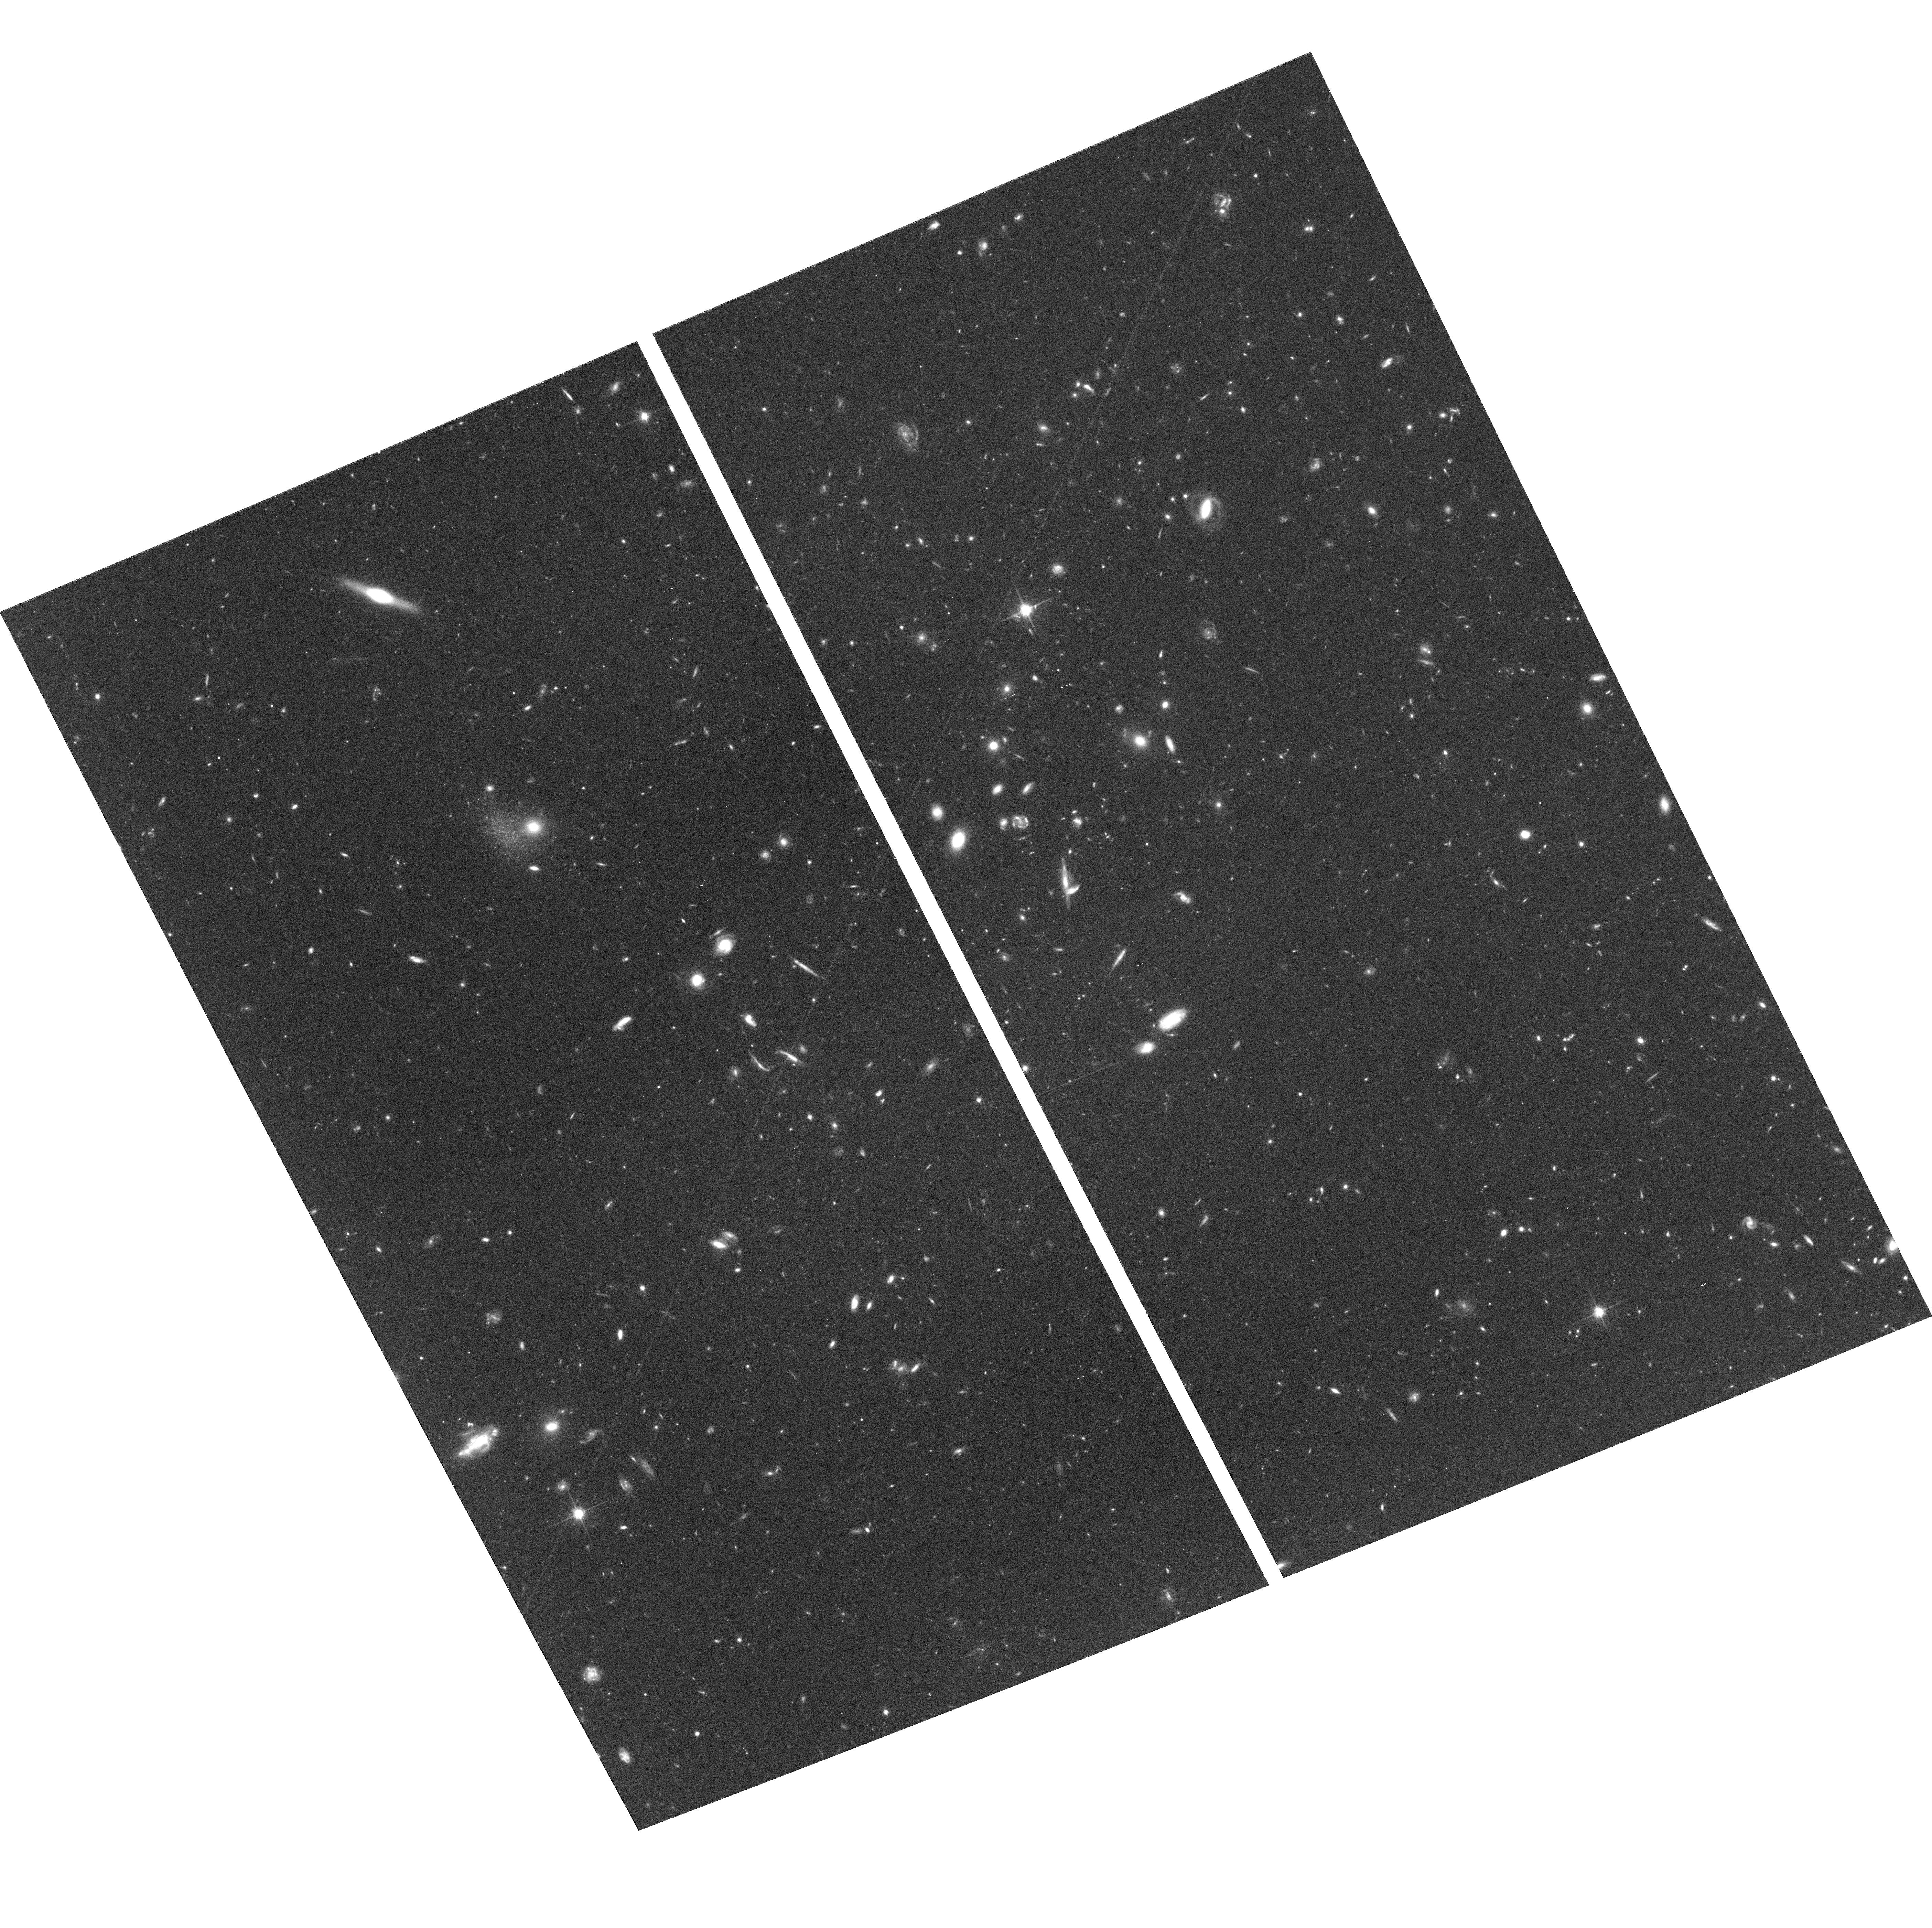
Target: VIRGO-ICFIELD3
Instrument: ACS/WFC
Filter: F814W
Exposure: 1.4 h
Observation ID: hst_10131_04_acs_wfc_f814w_j8zd04

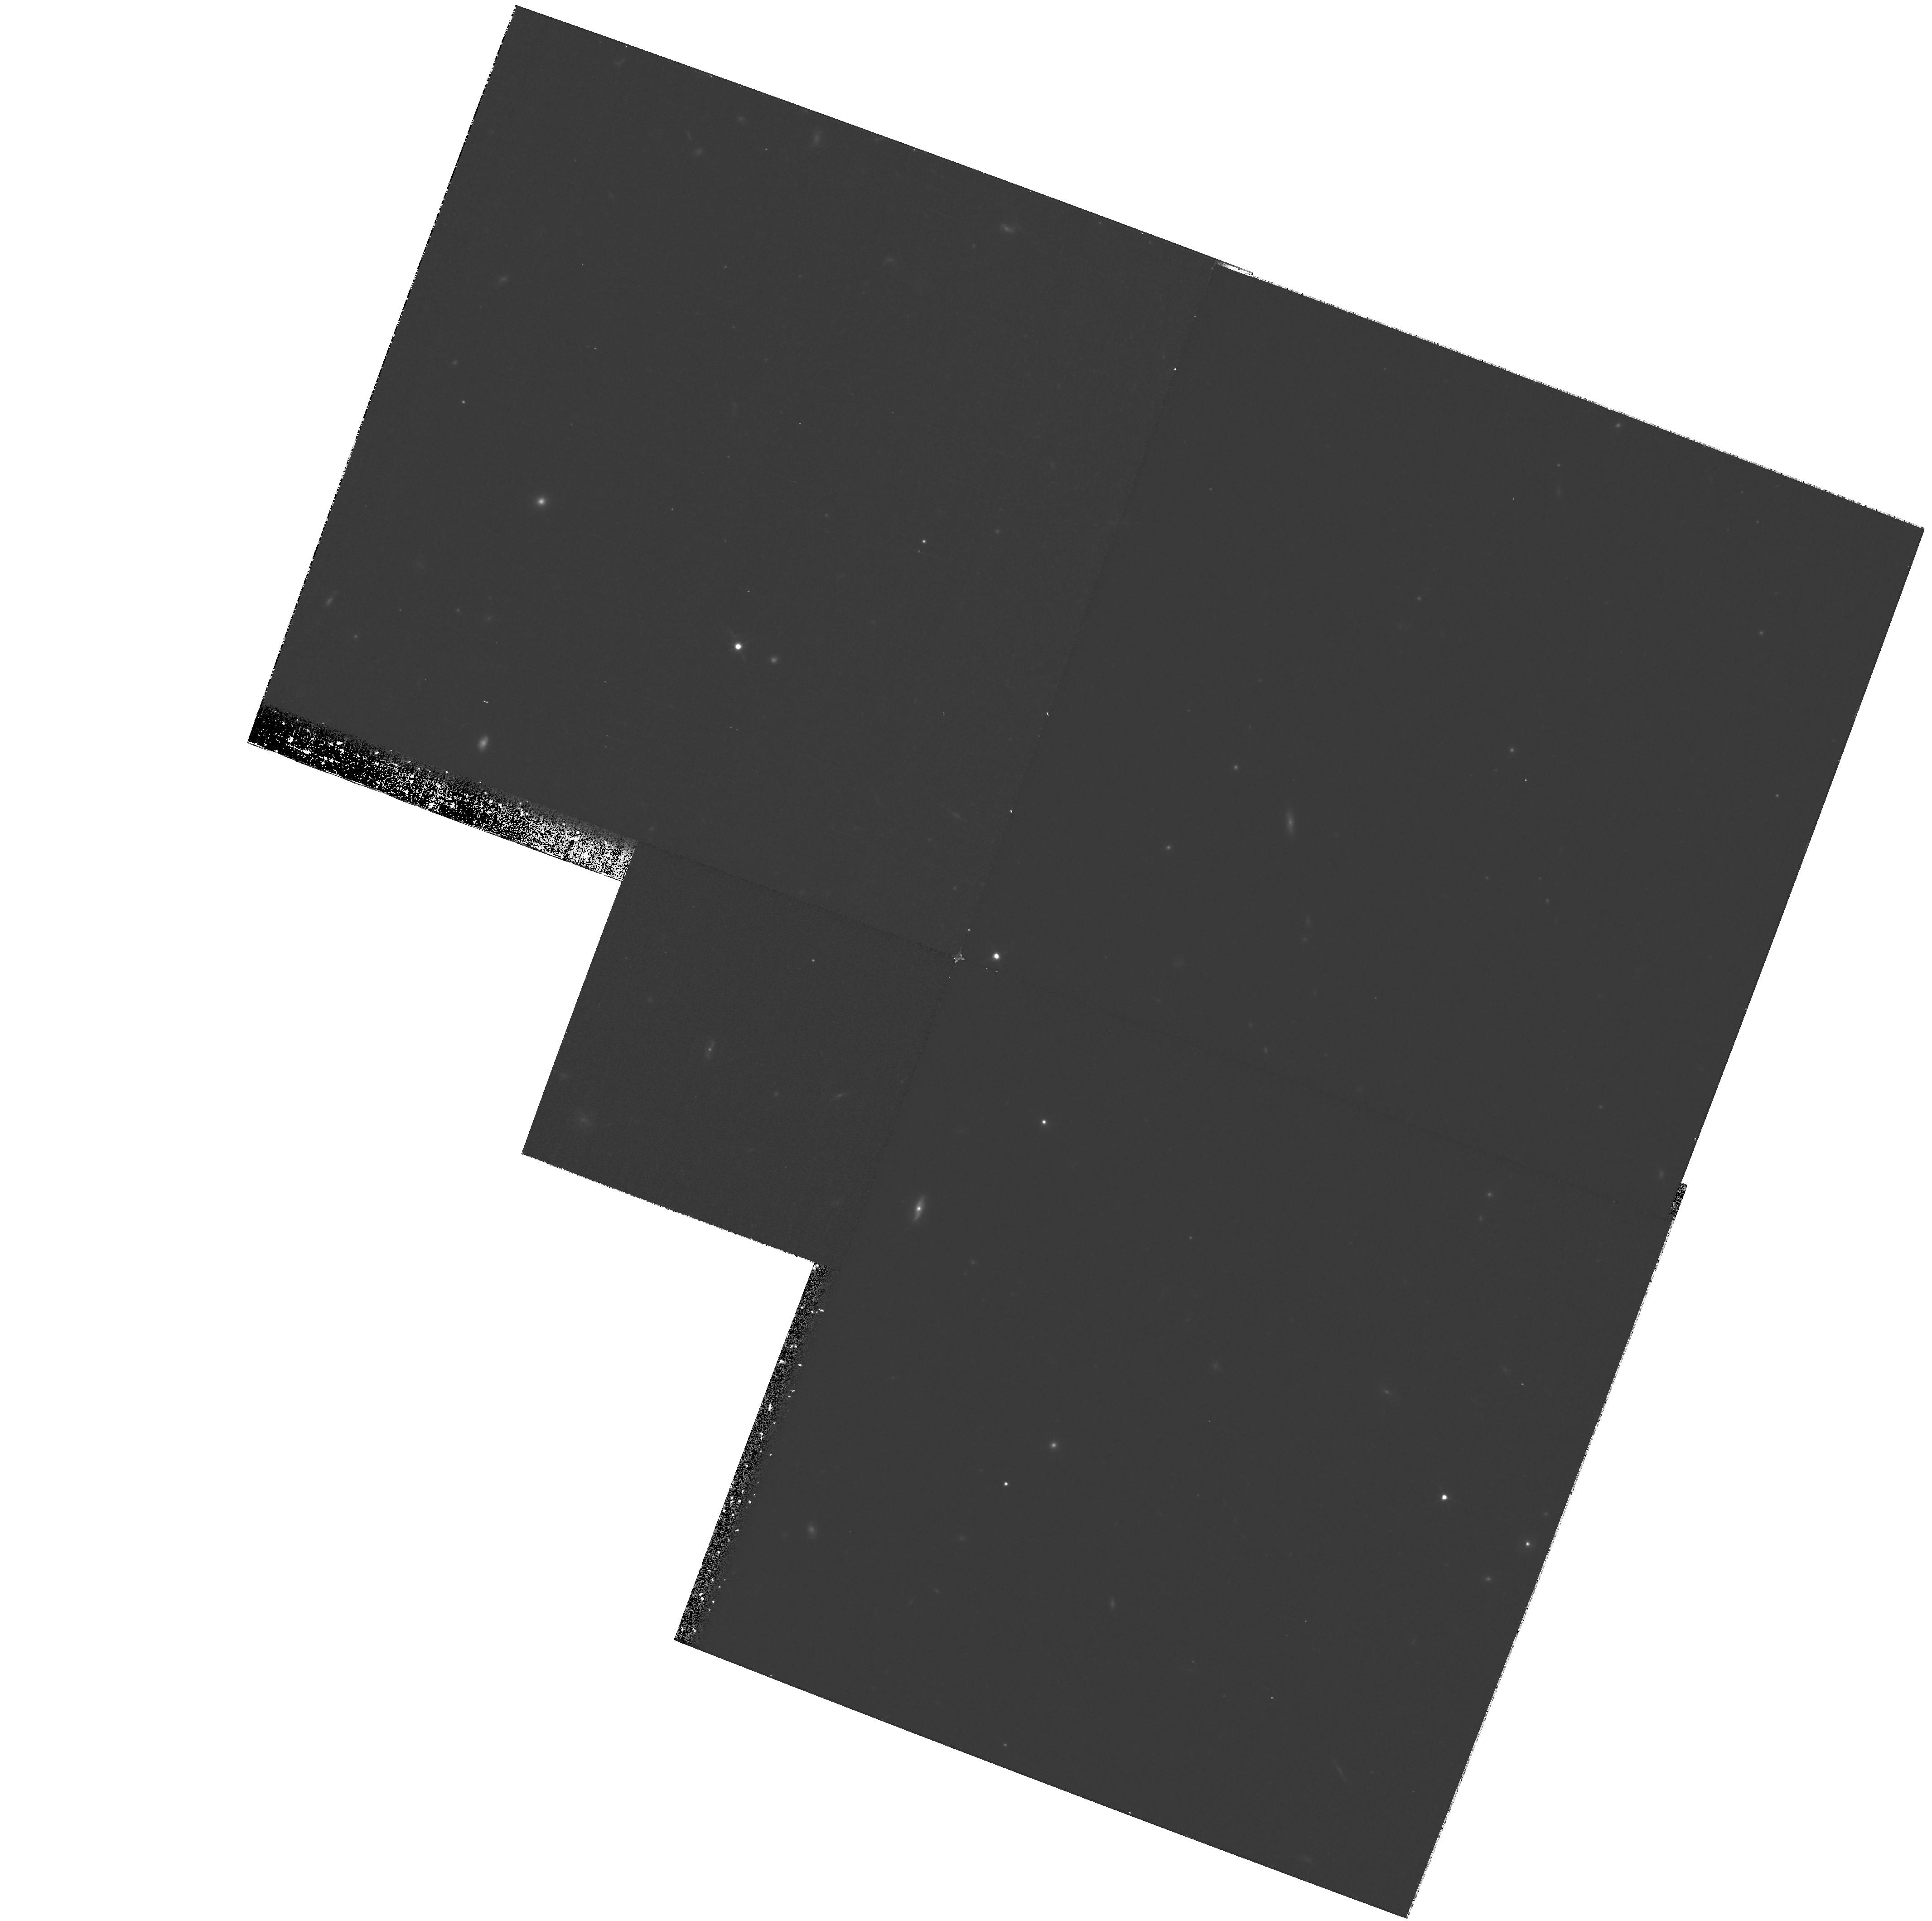
Target: field at RA 187.077°, Dec 12.462°
Instrument: WFPC2/PC
Filter: F814W
Exposure: 1.1 h
Observation ID: hst_10131_11_wfpc2_pc_f814w_u8zd11

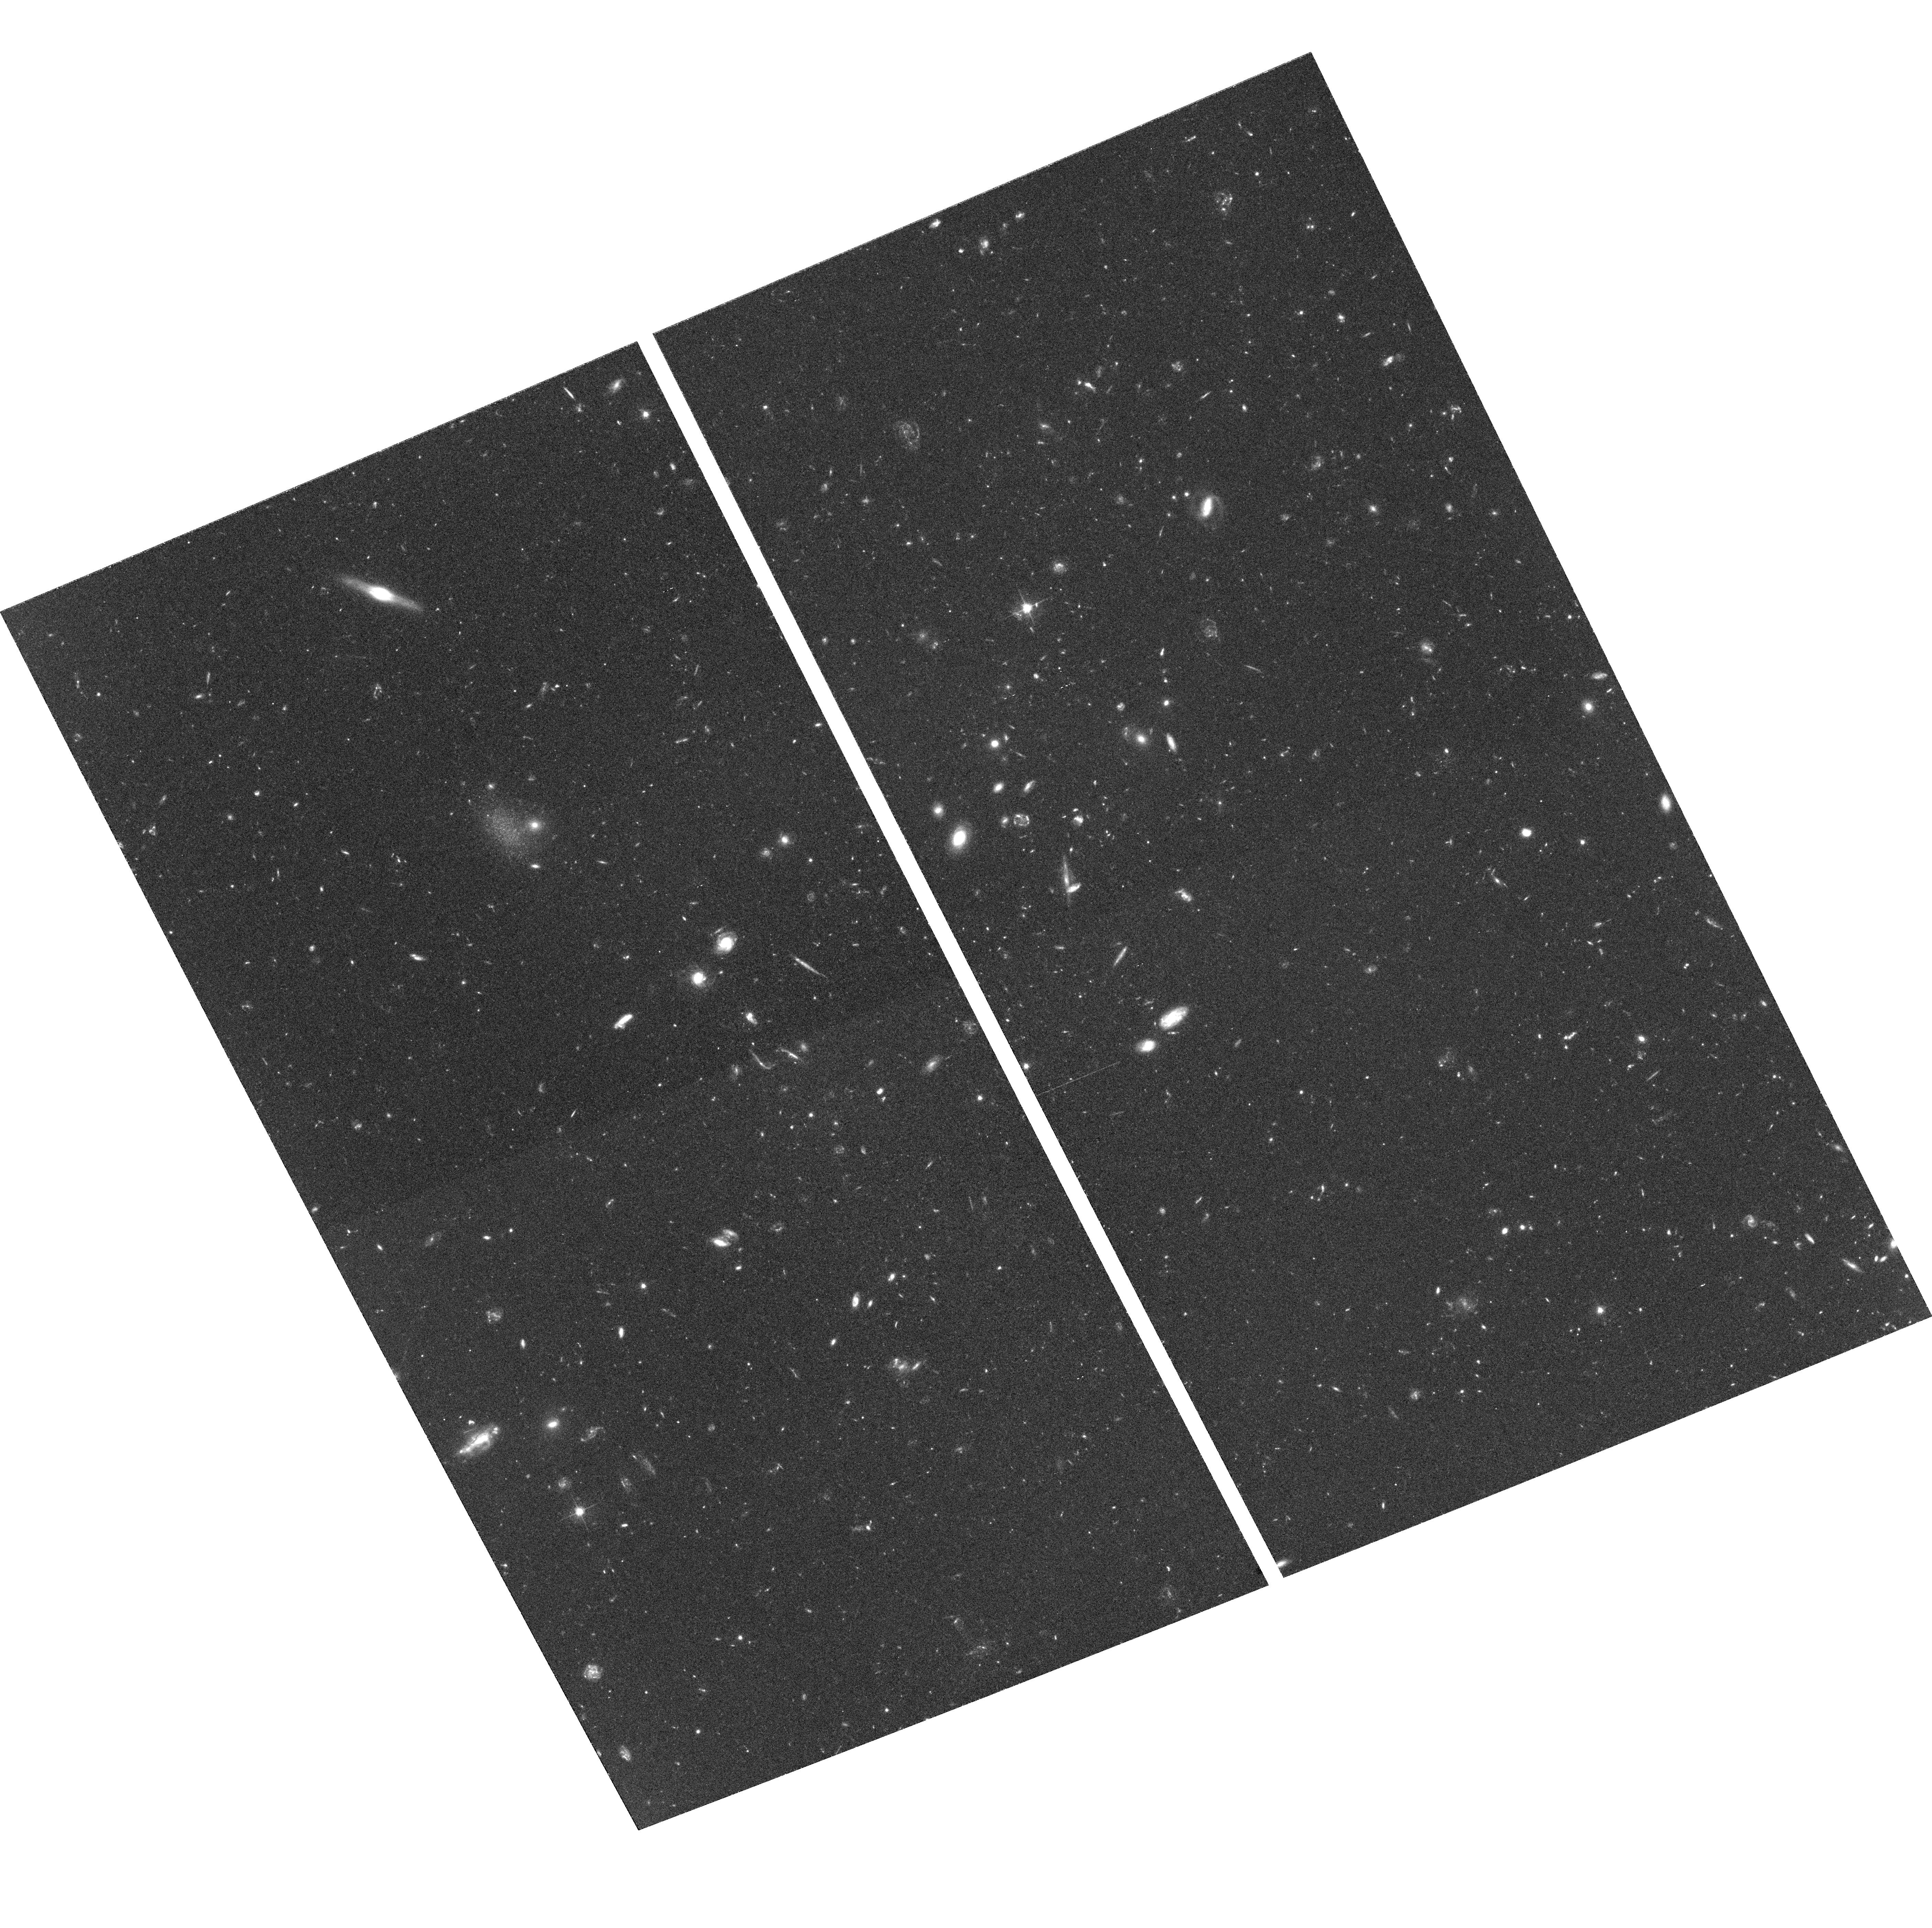
Target: VIRGO-ICFIELD3
Instrument: ACS/WFC
Filter: F606W
Exposure: 1.4 h
Observation ID: hst_10131_18_acs_wfc_f606w_j8zd18

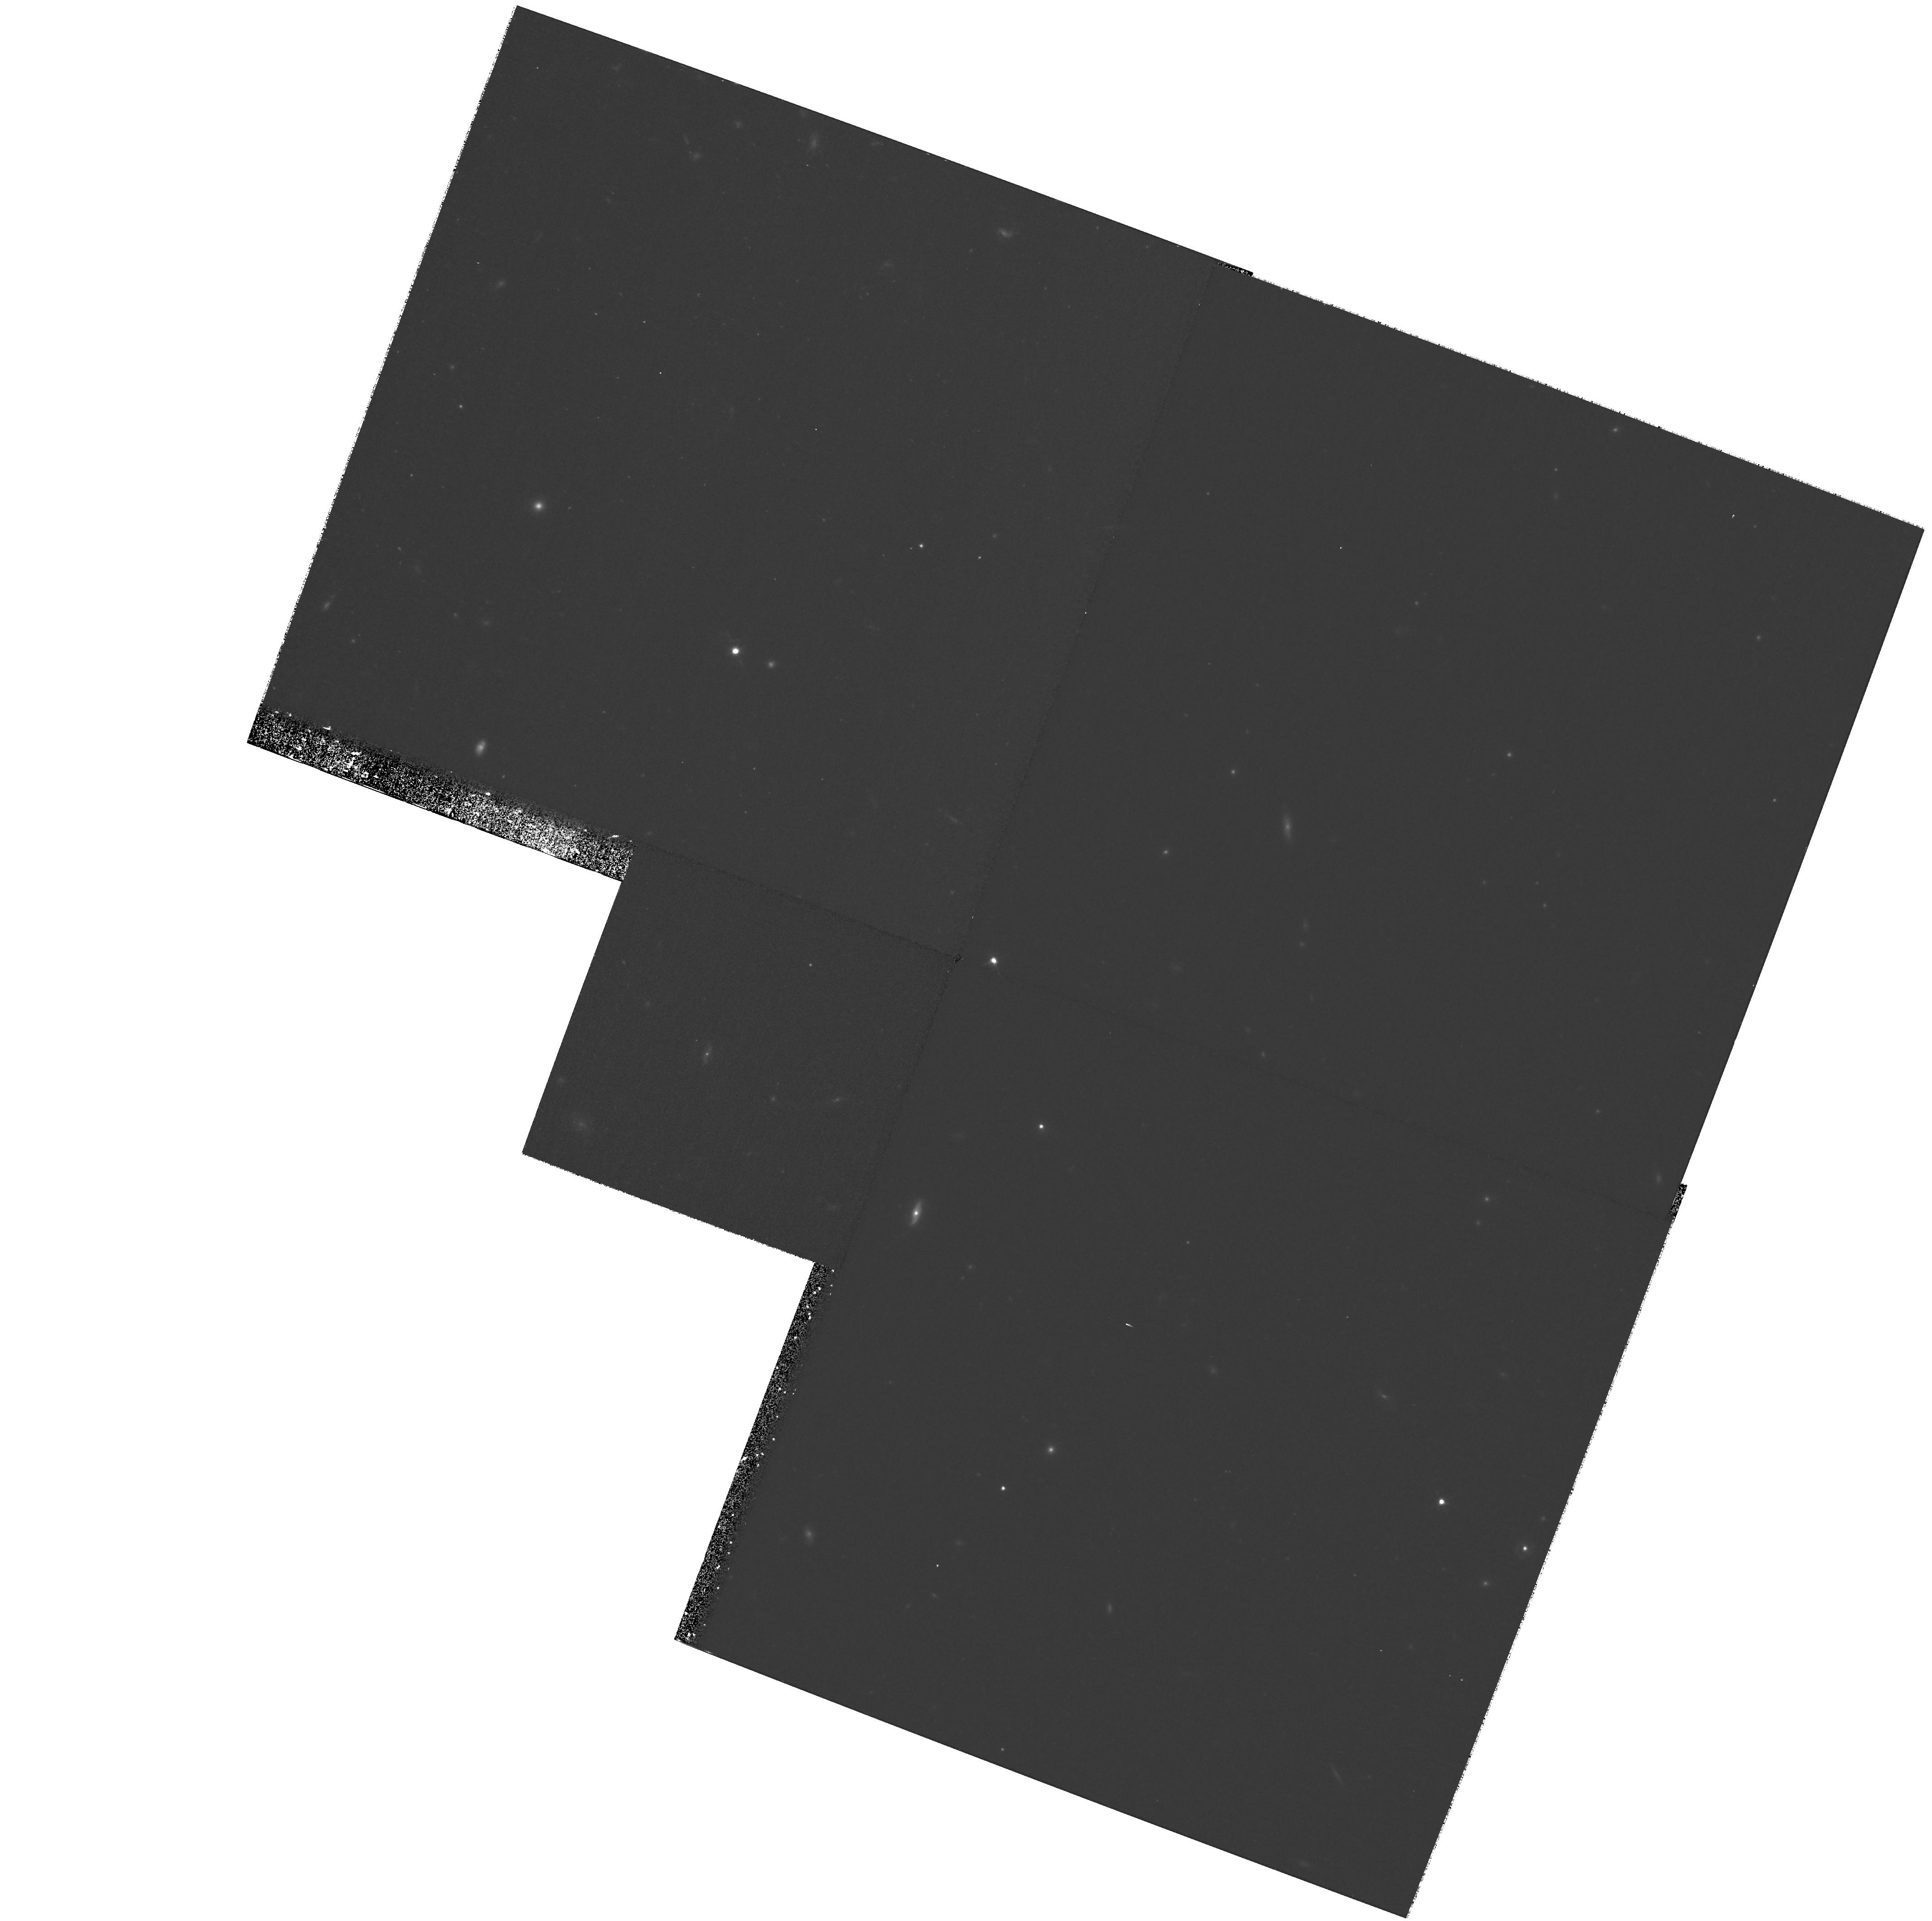
Target: field at RA 187.077°, Dec 12.462°
Instrument: WFPC2/PC
Filter: F814W
Exposure: 1.1 h
Observation ID: hst_10131_15_wfpc2_pc_f814w_u8zd15

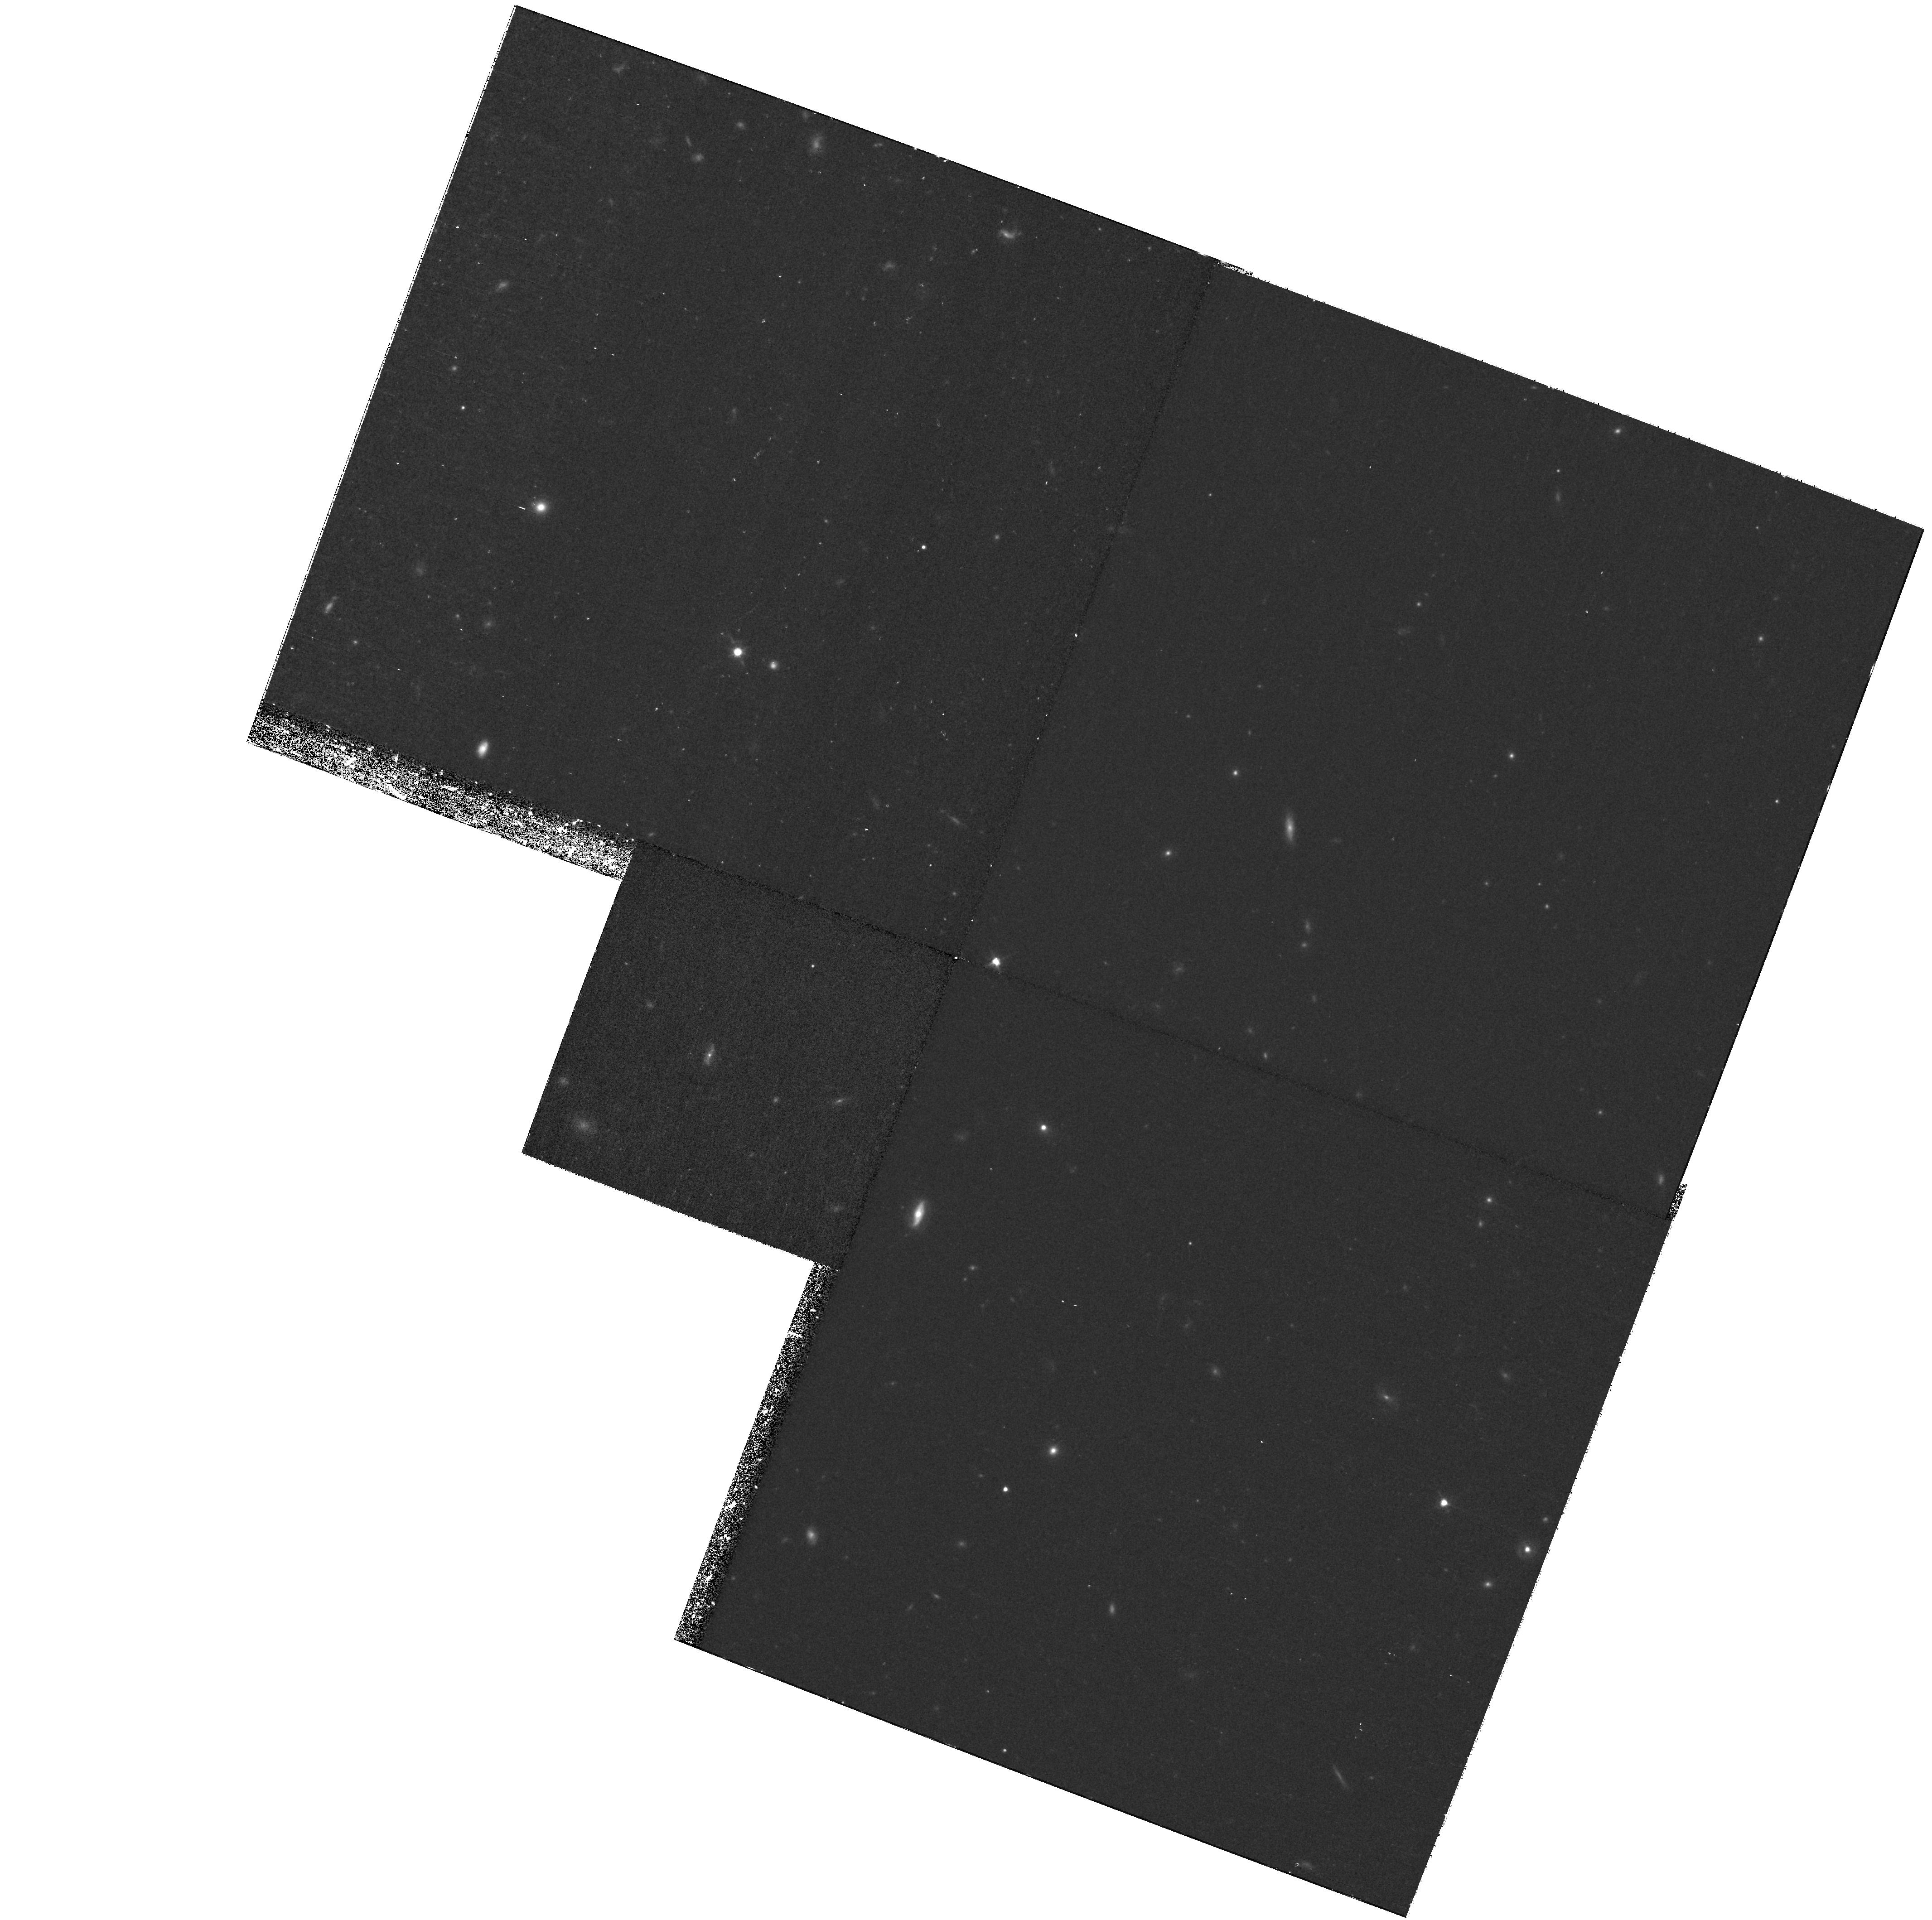
Target: field at RA 187.077°, Dec 12.462°
Instrument: WFPC2/PC
Filter: F814W
Exposure: 1.1 h
Observation ID: hst_10131_05_wfpc2_pc_f814w_u8zd05

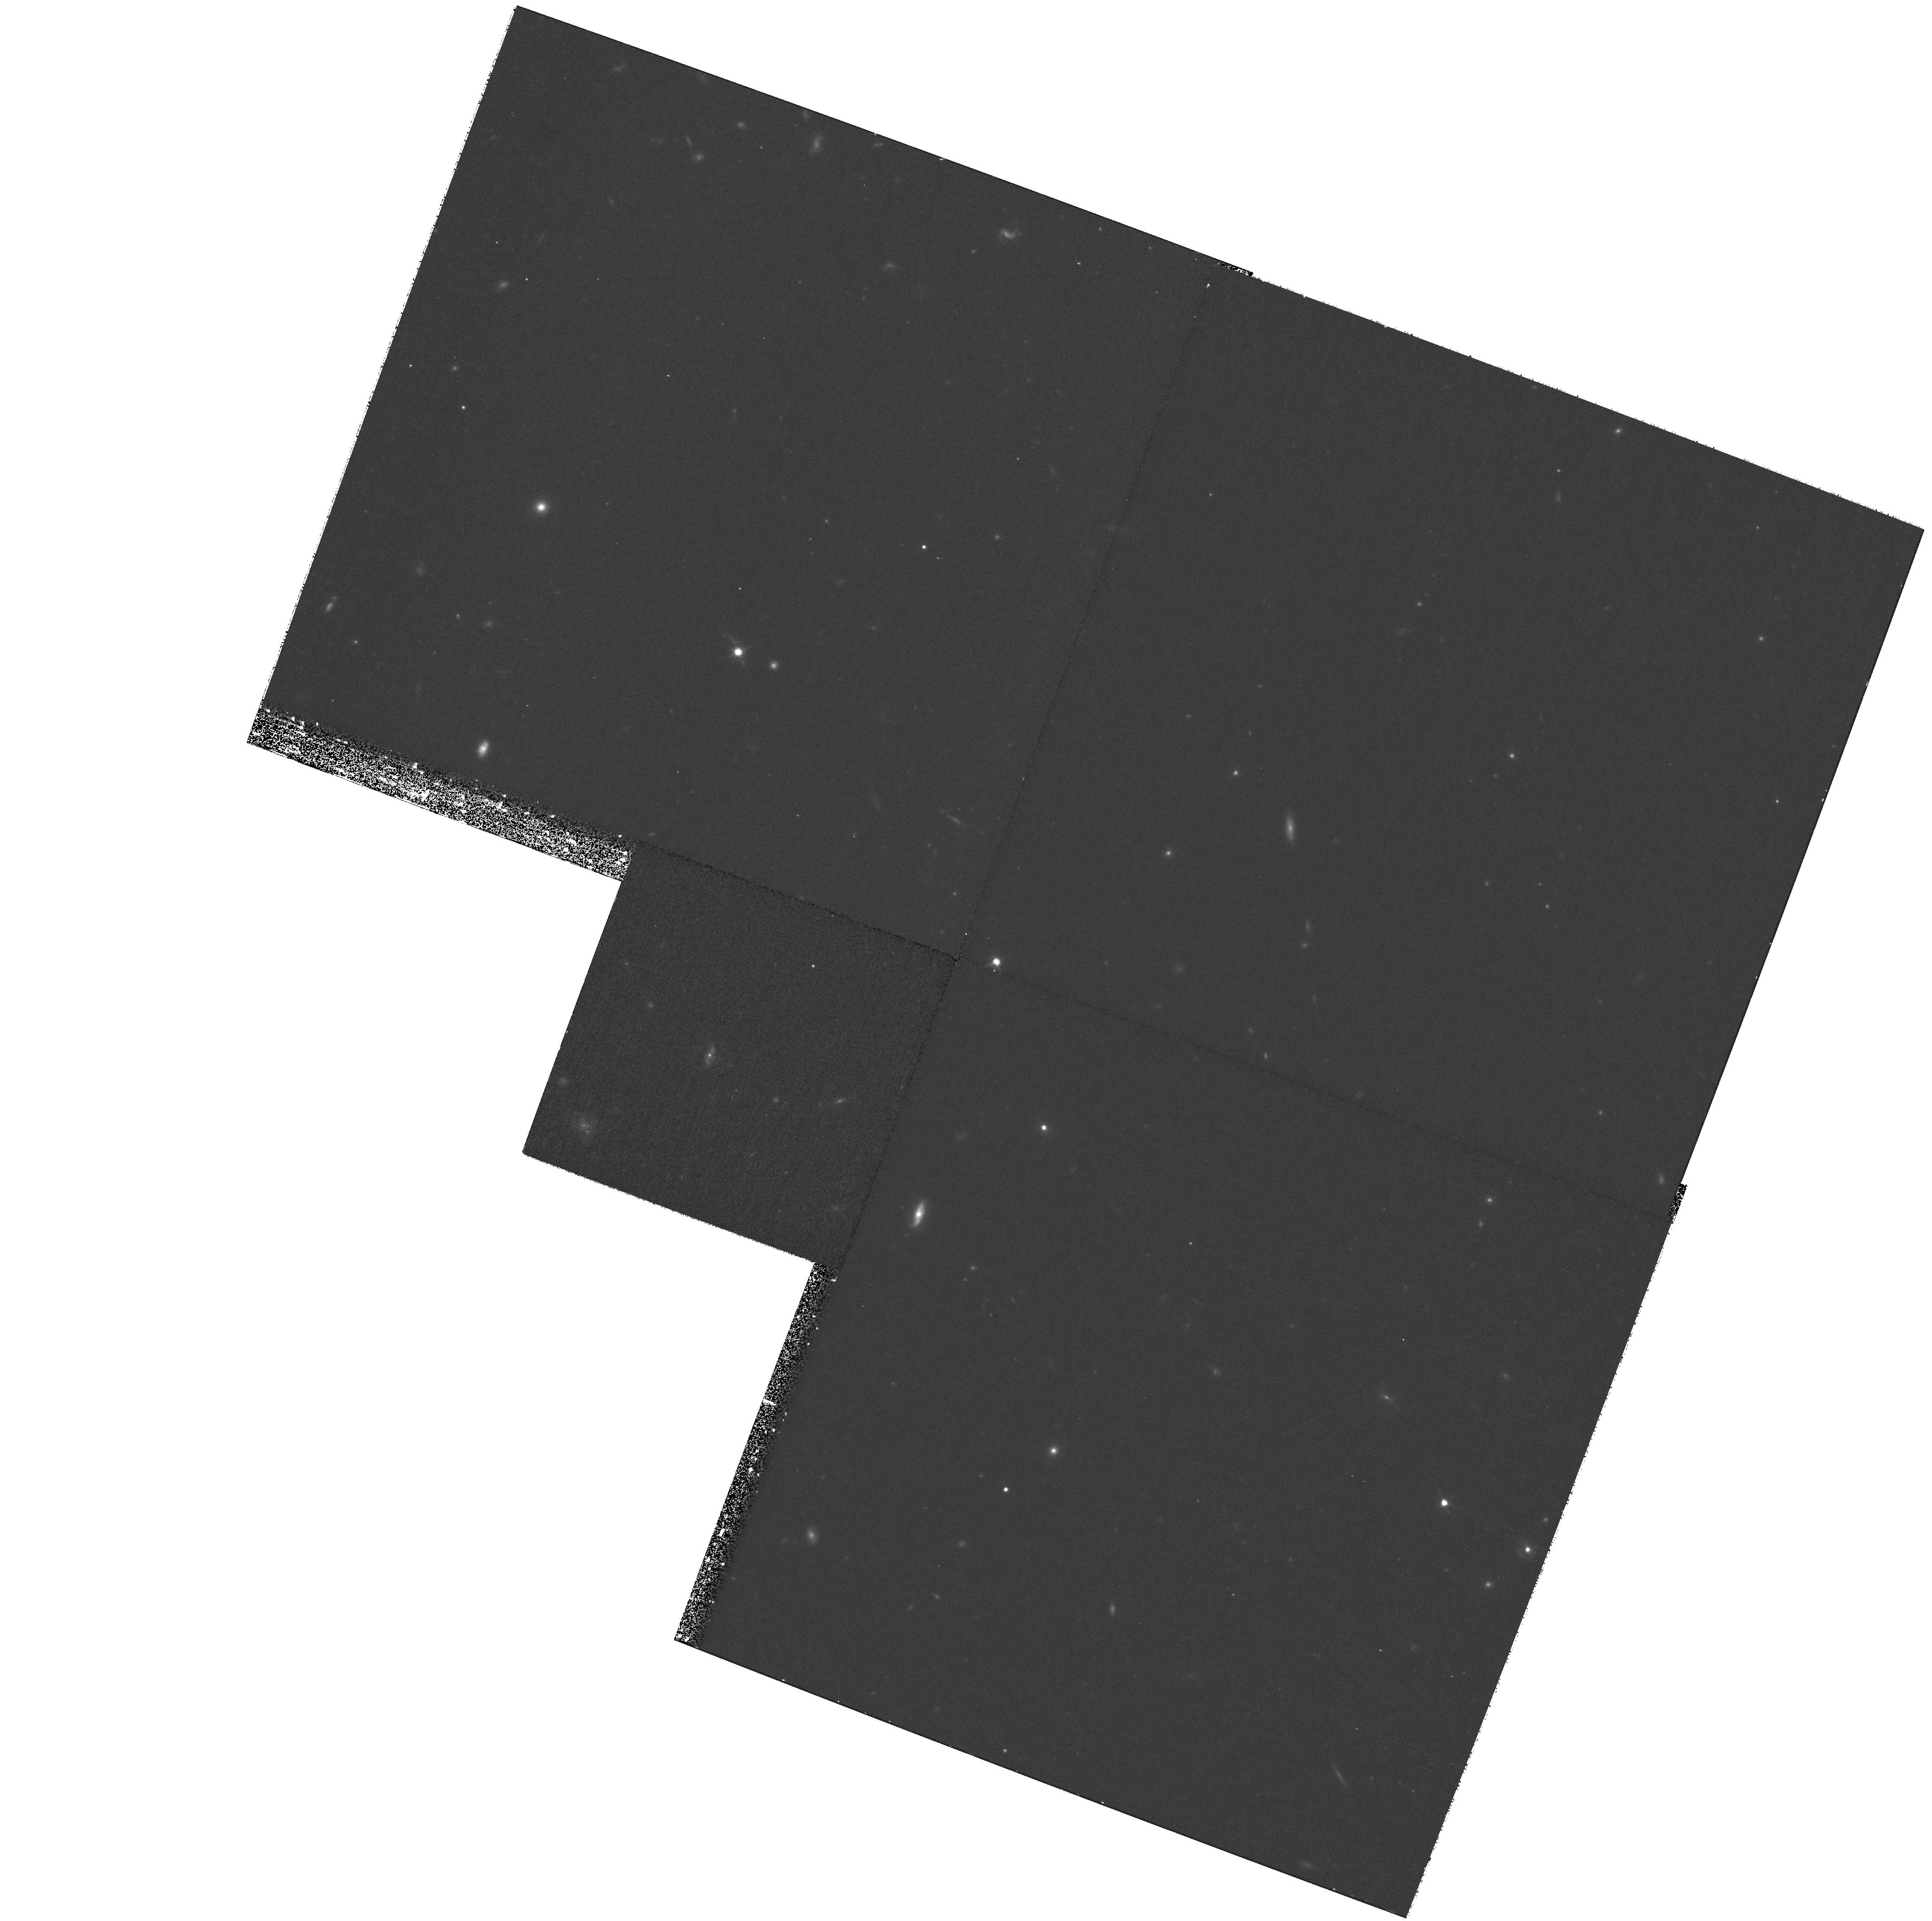
Target: field at RA 187.077°, Dec 12.462°
Instrument: WFPC2/PC
Filter: F814W
Exposure: 1.1 h
Observation ID: hst_10131_06_wfpc2_pc_f814w_u8zd06

Determining the Origin of Virgos Intracluster Stars (PI: Ciardullo, Robin)

Intracluster stars constitute about 20% of the total stellar population of a typical galaxy cluster, and their existence provides a vital clue for our understanding of cluster formation and evolution. However, to exploit their probative value, we need to know their origins: are they the remnants of dwarf galaxies, long since destroyed by the cluster potential, or have the stars been harassed from their parent galaxies at recent epochs? To answer this question, we propose to use the Wide-Field Channel of ACS to make an I, (V-I) color-magnitude diagram of Virgo's intracluster stars. From the position and morphology of the population's red giant branch, we will be able to determine the metallicity distribution function of the stars, and thereby determine their likely origin and ejection mechanisms. Only HST with the ACS has the sensitivity and resolution to perform this fundamental measurement. This program has two options. Option one uses conventional methods of cluster photometry and requires 37 orbits of exposure time. Option two involves a novel analysis technique, which promises to achieve most of the same science in two-thirds the time (23 orbits). We describe this alternative method of analysis and demonstrate its use via simulations.